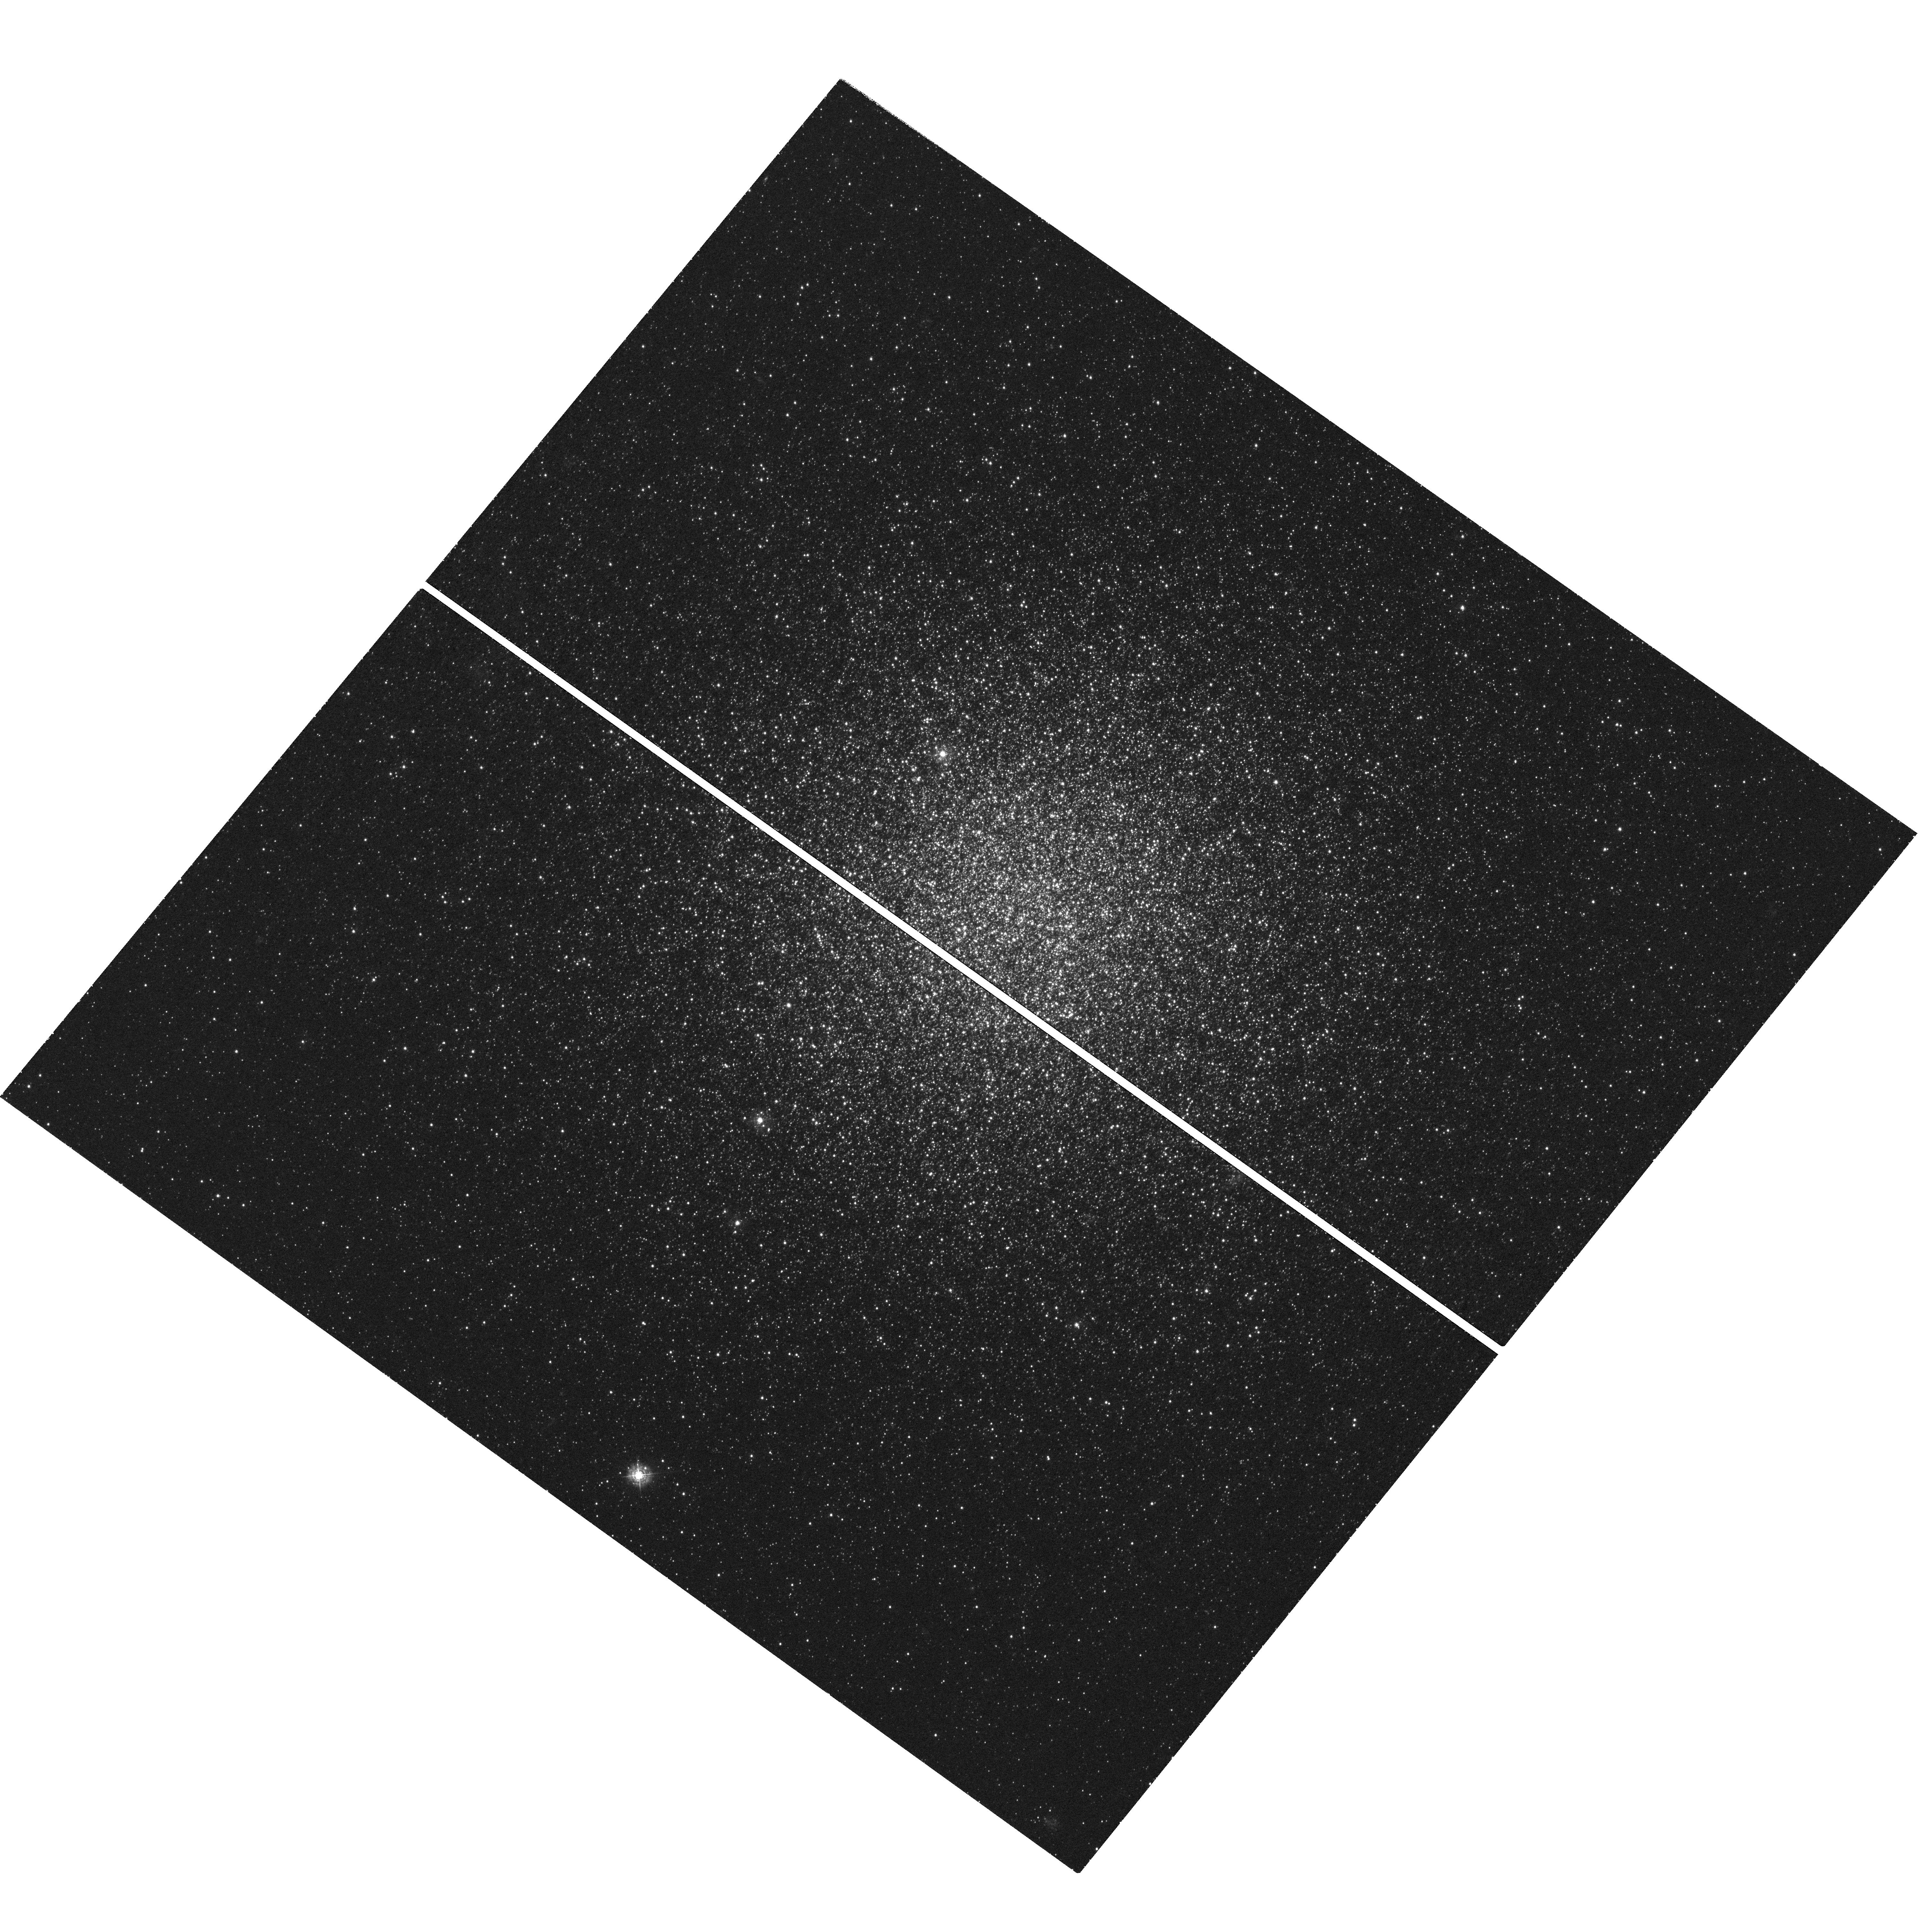
Target: NGC-2419. Instrument: WFC3/UVIS. Filter: F343N. Exposure: 2.4 h. Observation ID: hst_15078_01_wfc3_uvis_f343n_idjv01

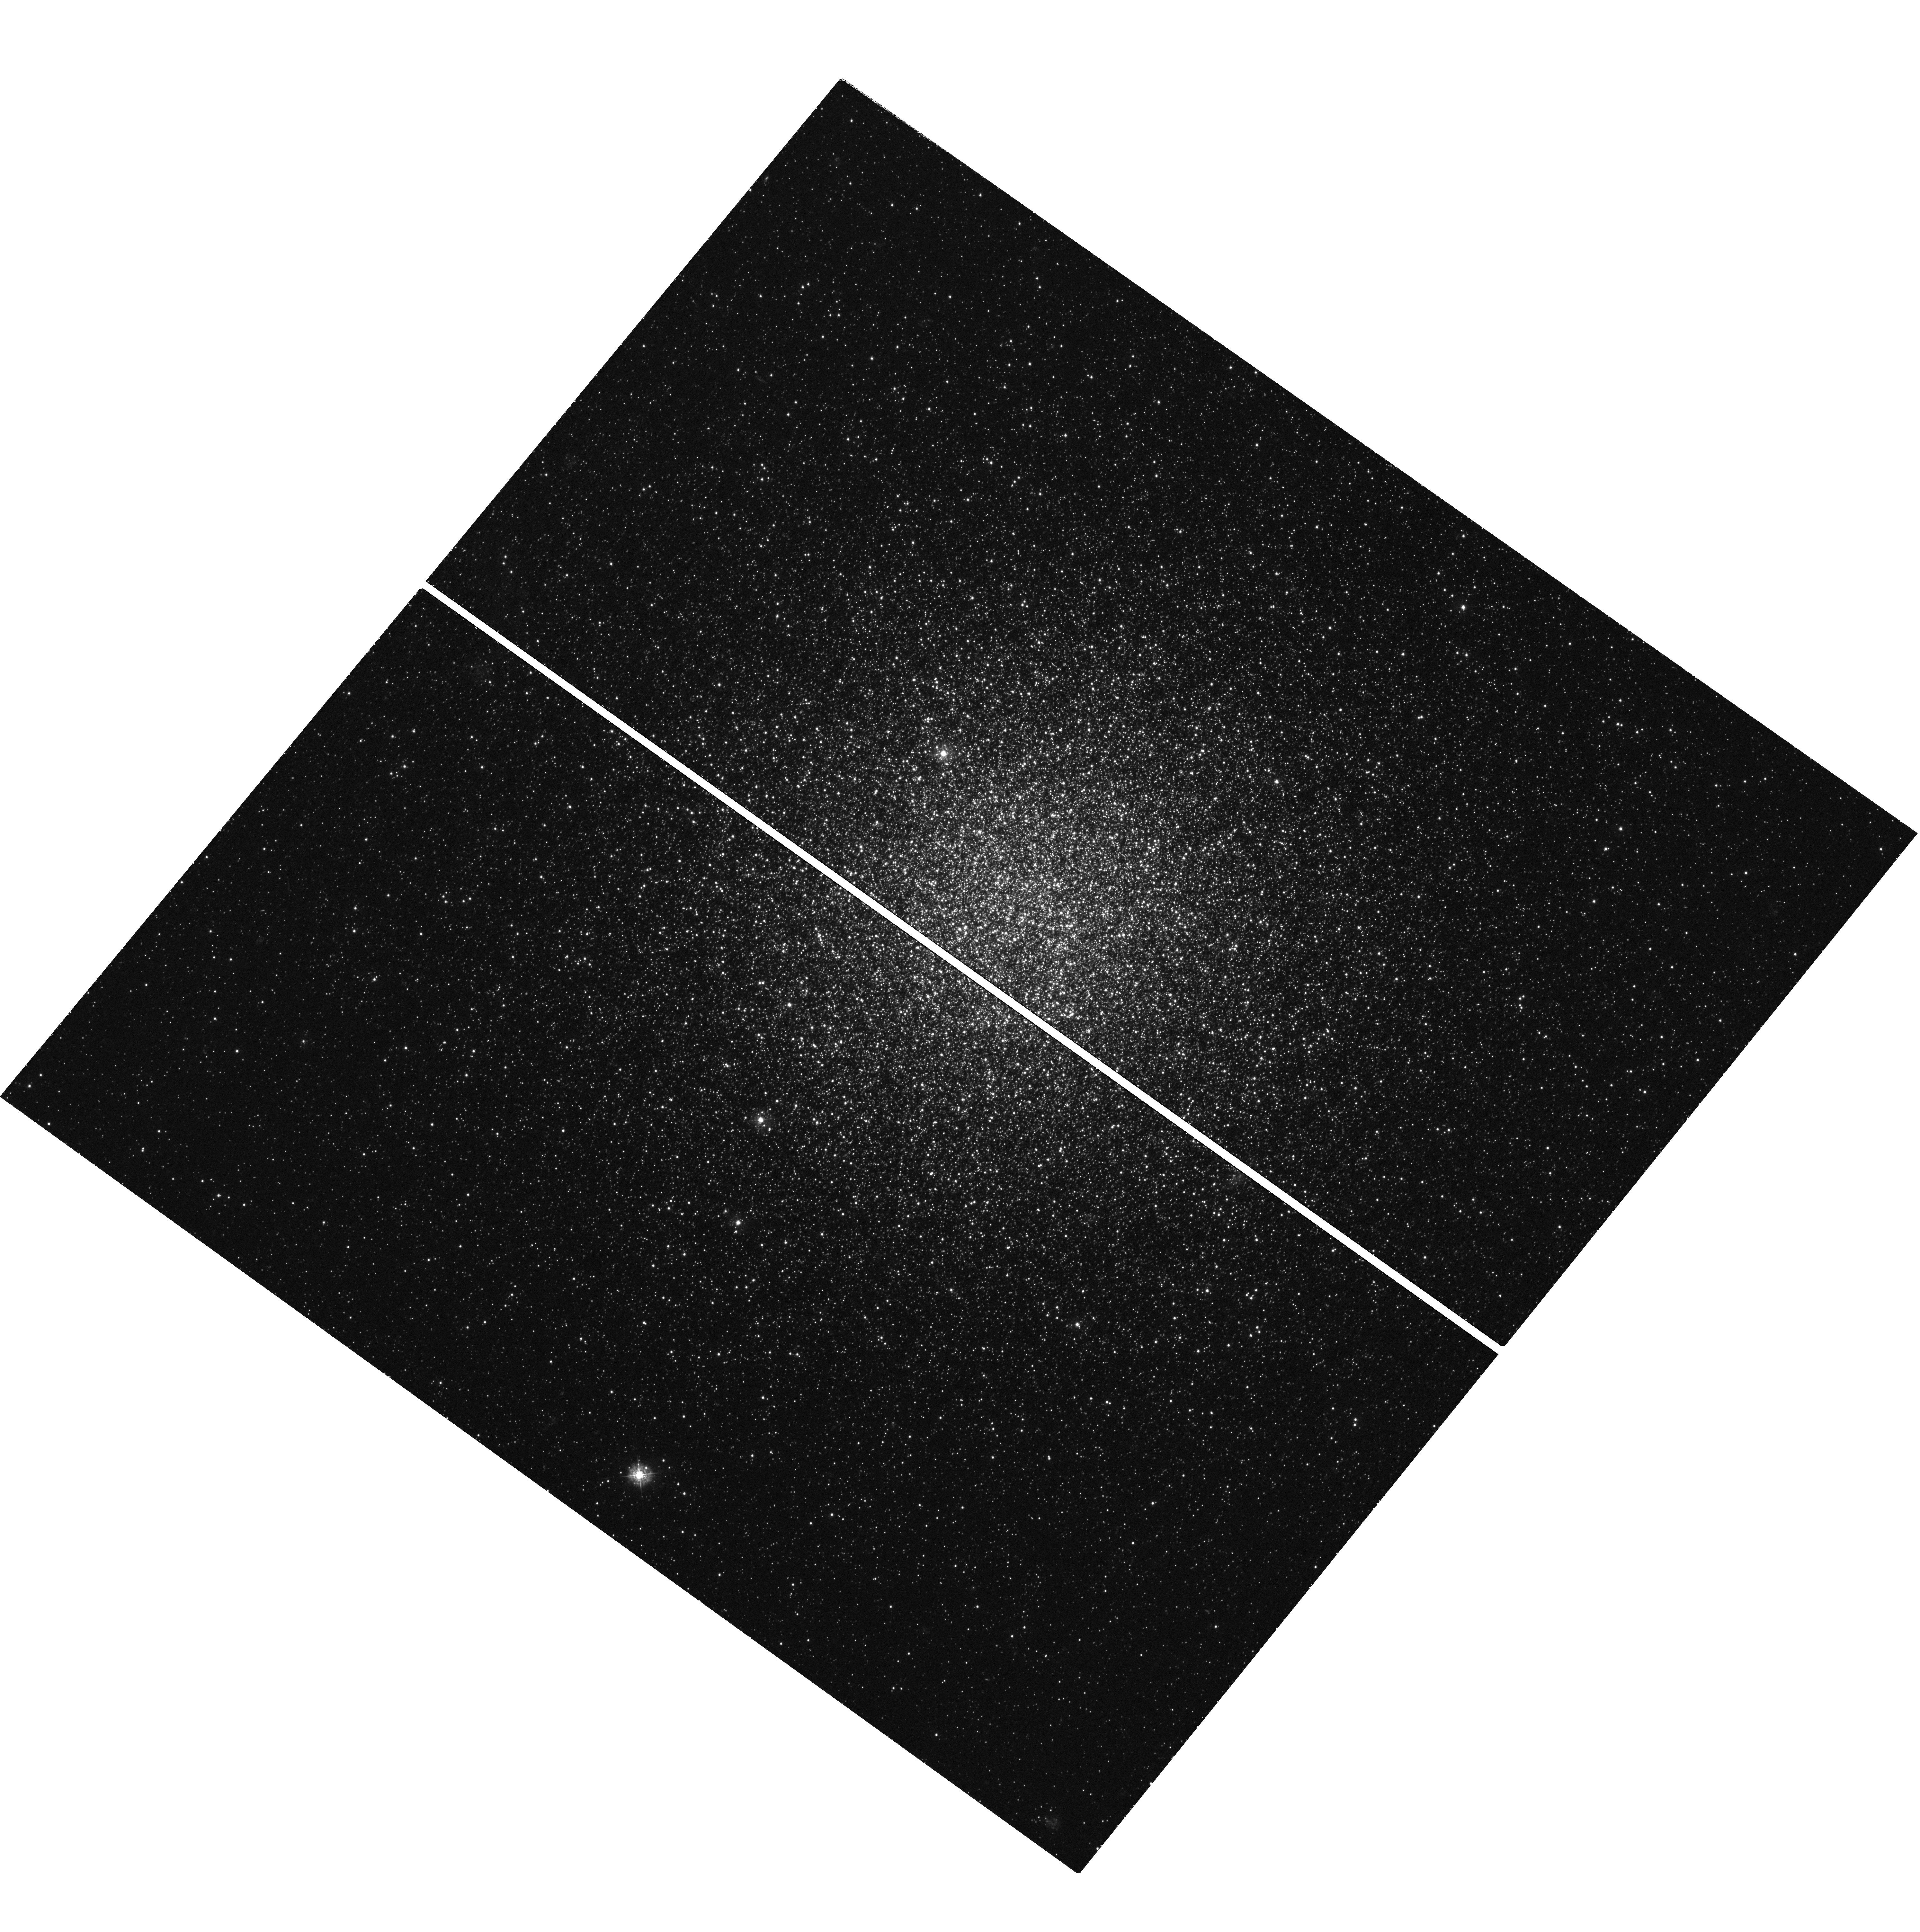
Target: NGC-2419. Instrument: WFC3/UVIS. Filter: F336W. Exposure: 2.4 h. Observation ID: hst_15078_03_wfc3_uvis_f336w_idjv03

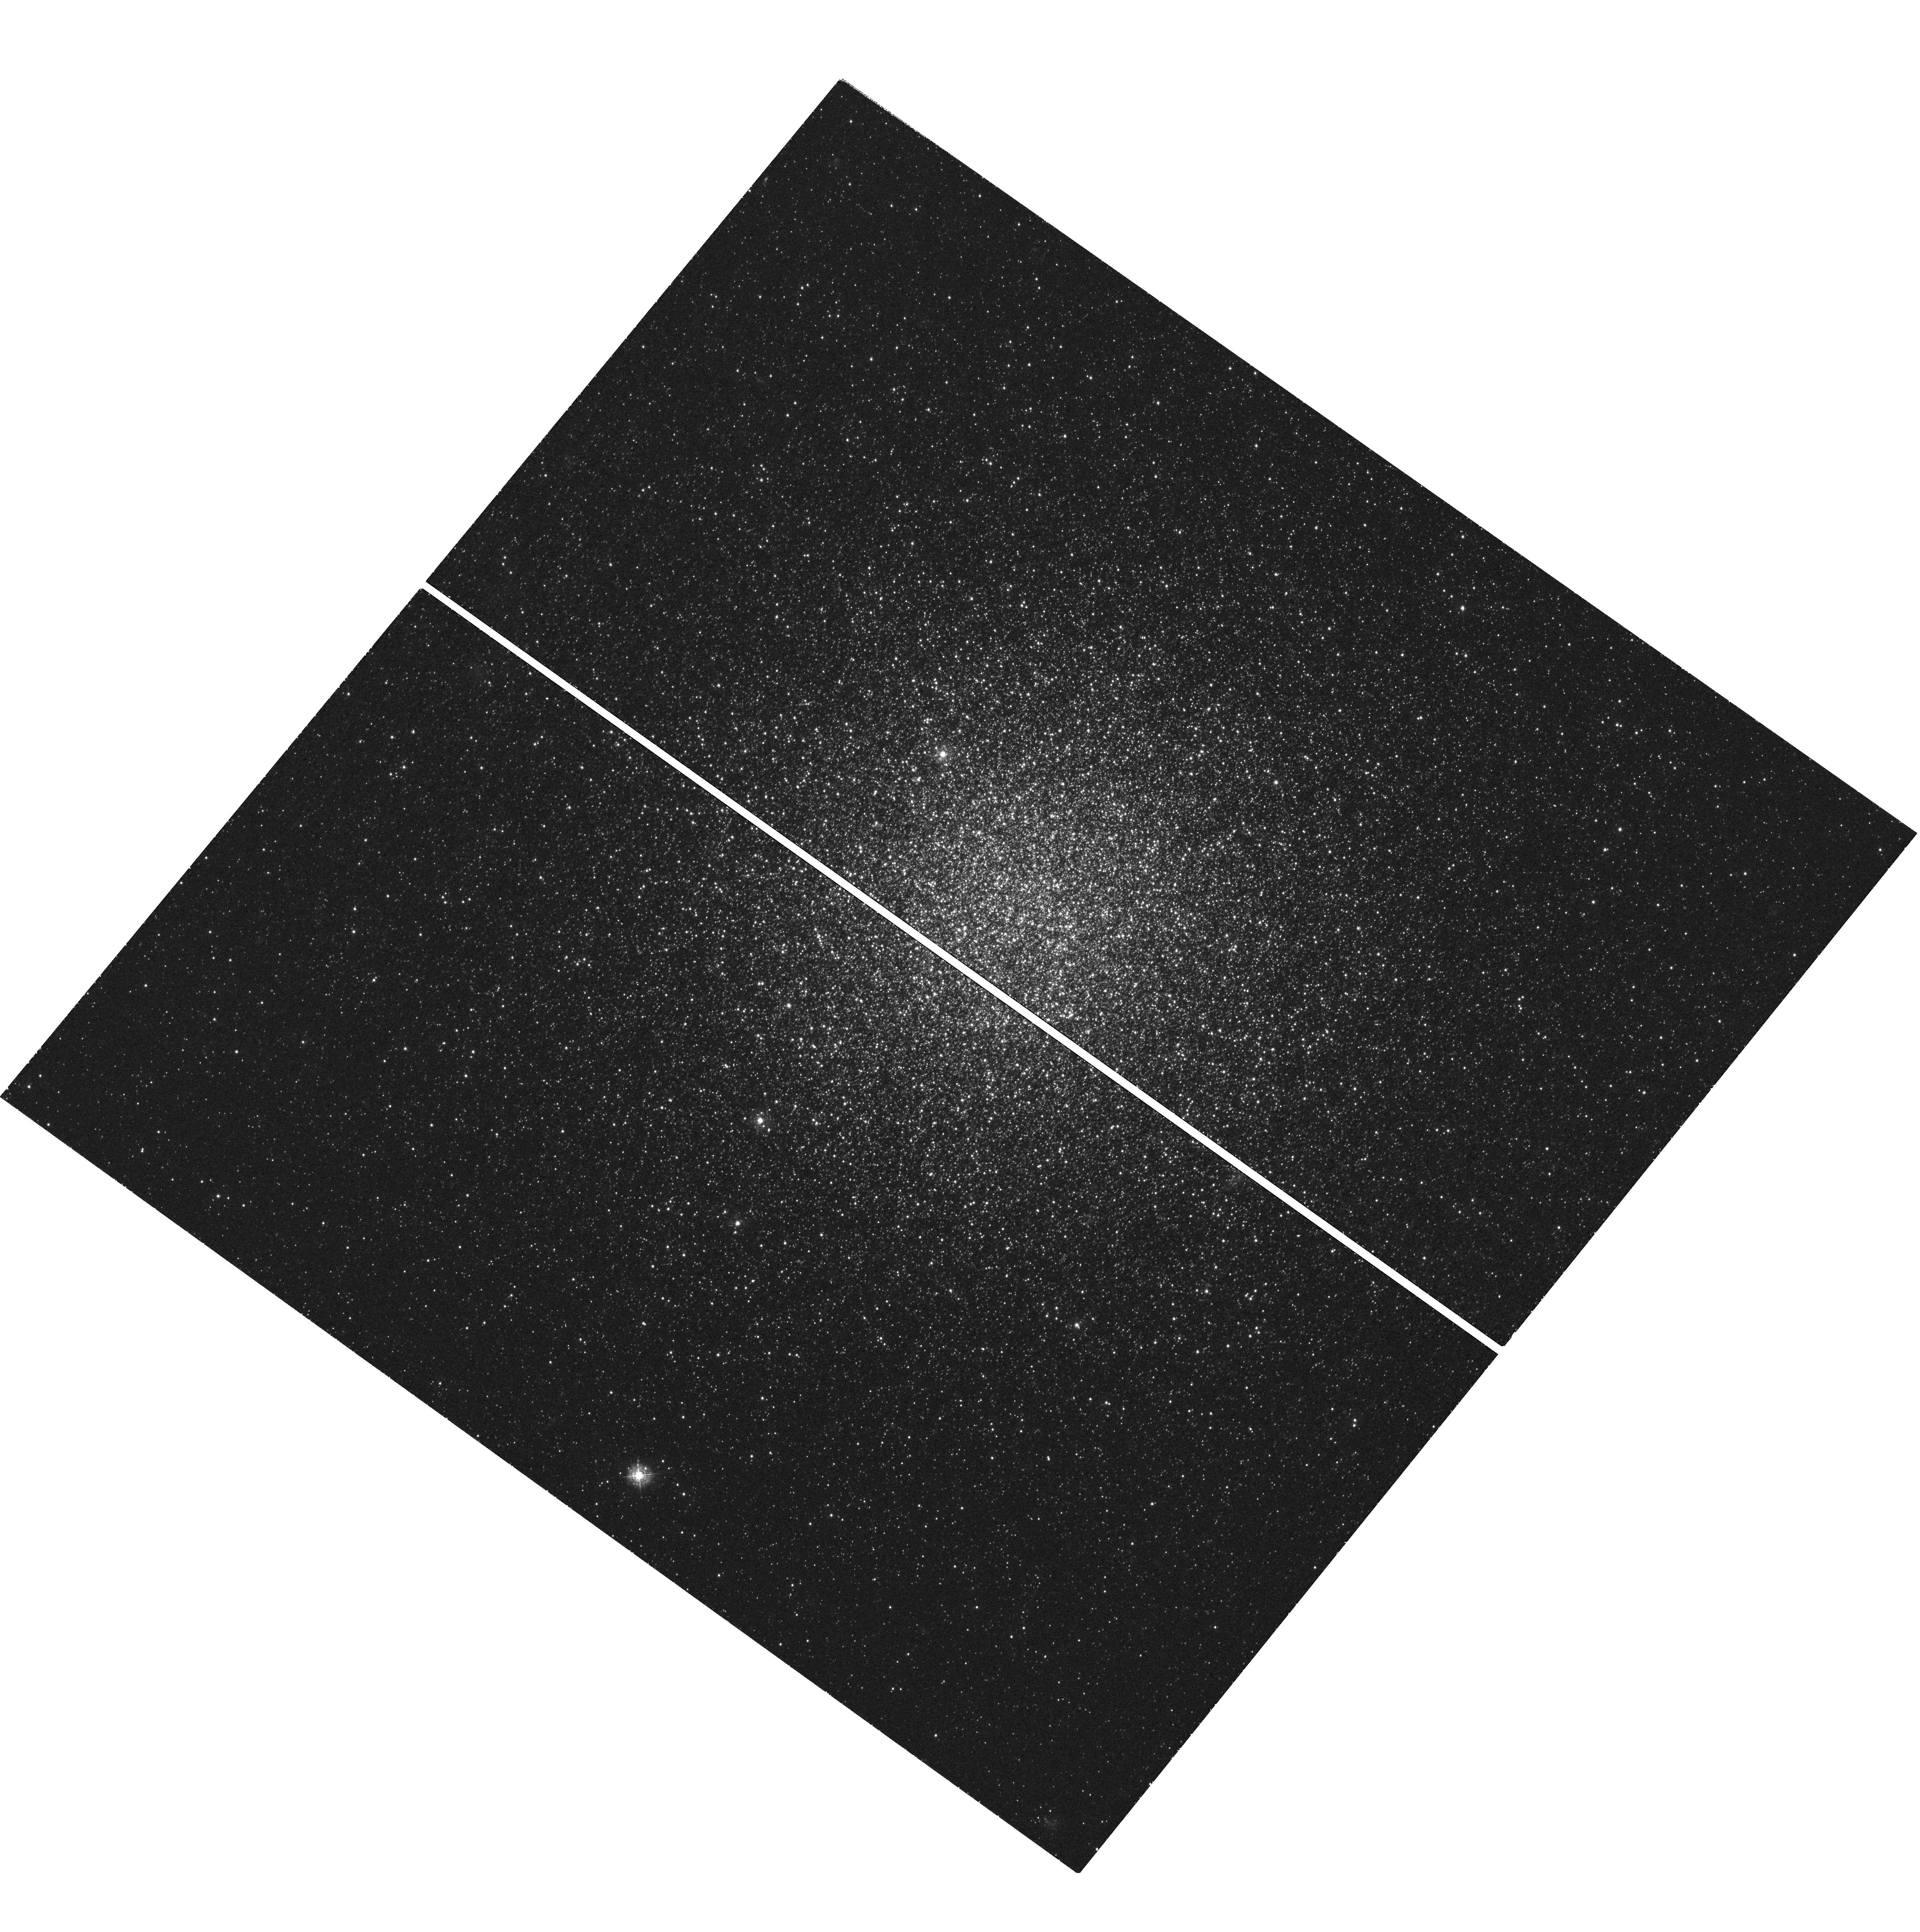
Target: NGC-2419. Instrument: WFC3/UVIS. Filter: F343N. Exposure: 2.4 h. Observation ID: hst_15078_02_wfc3_uvis_f343n_idjv02

Initial conditions of multiple populations in the dynamically most pristine globular cluster, NGC 2419 (PI: Larsen, Soeren S.)

The remote globular cluster (GC) NGC 2419 is unique in the Milky Way by having a half-mass relaxation time that exceeds the age of the Universe. This makes it an ideal target for studying the initial spatial distributions of sub-populations within the cluster. Most scenarios for the origin of multiple populations in GCs predict that enriched ("2nd-generation") stars should have a more centrally concentrated radial distribution than the pristine stars. This has indeed been found by a number of studies for the outer regions of GCs, although these (mostly ground-based) studies generally did not probe the center. We have recently found the opposite trend from HST observations of the central regions of the GC M15, where the enriched stars are the least centrally concentrated. This suggests a more complex situation than implied by most formation scenarios. Here we propose to determine the radial distributions of subpopulations in the central regions of NGC 2419 and determine whether it formed with a more centrally concentrated pristine population. This unique, dynamically pristine environment is free of the dynamical effects (such as orbital mixing and mass segregation) that may have modified the spatial distributions in other clusters, and will thus directly reflect the initial conditions. We will use F336W and F343N data to unambiguously separate pristine and enriched stars, based on their N abundances (that are enhanced by about 2 dex in enriched stars). By combining these data with archival observations at longer wavelengths, we will also determine the He abundances of the different populations.